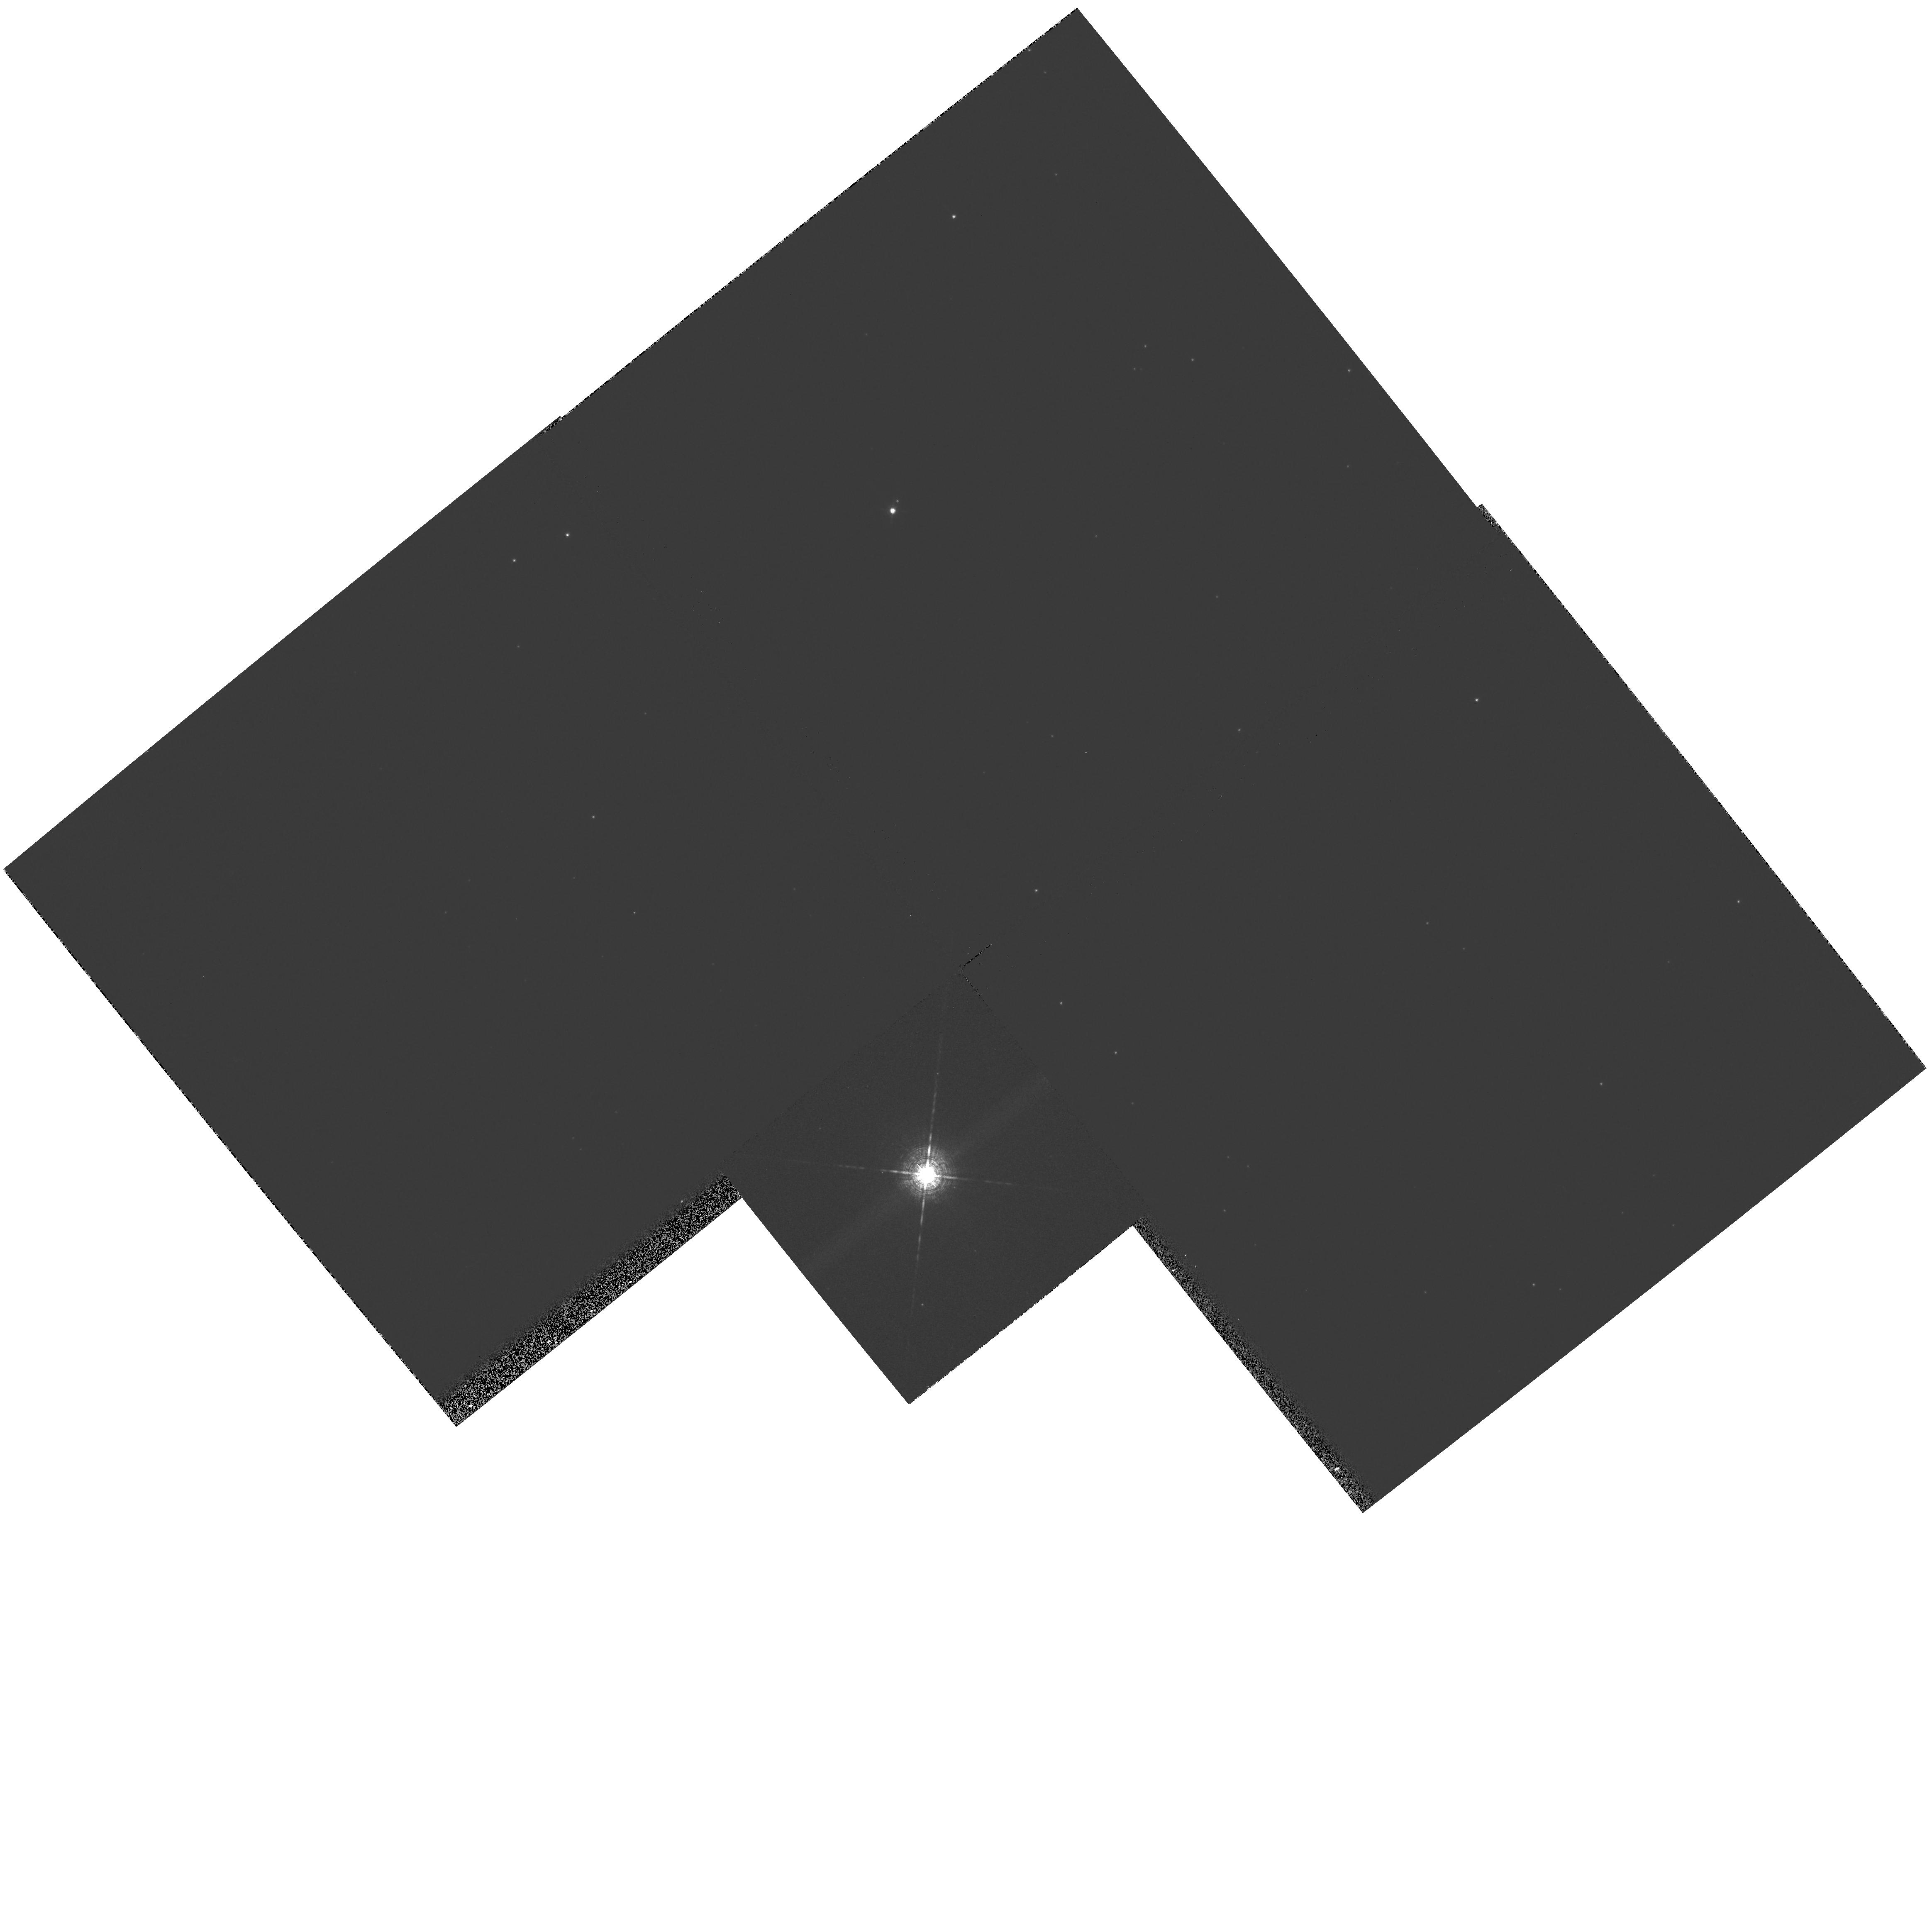
Target: PUVUL
Instrument: WFPC2/PC
Filter: F656N
Exposure: 3 min
Observation ID: hst_8332_09_wfpc2_pc_f656n_u5h209

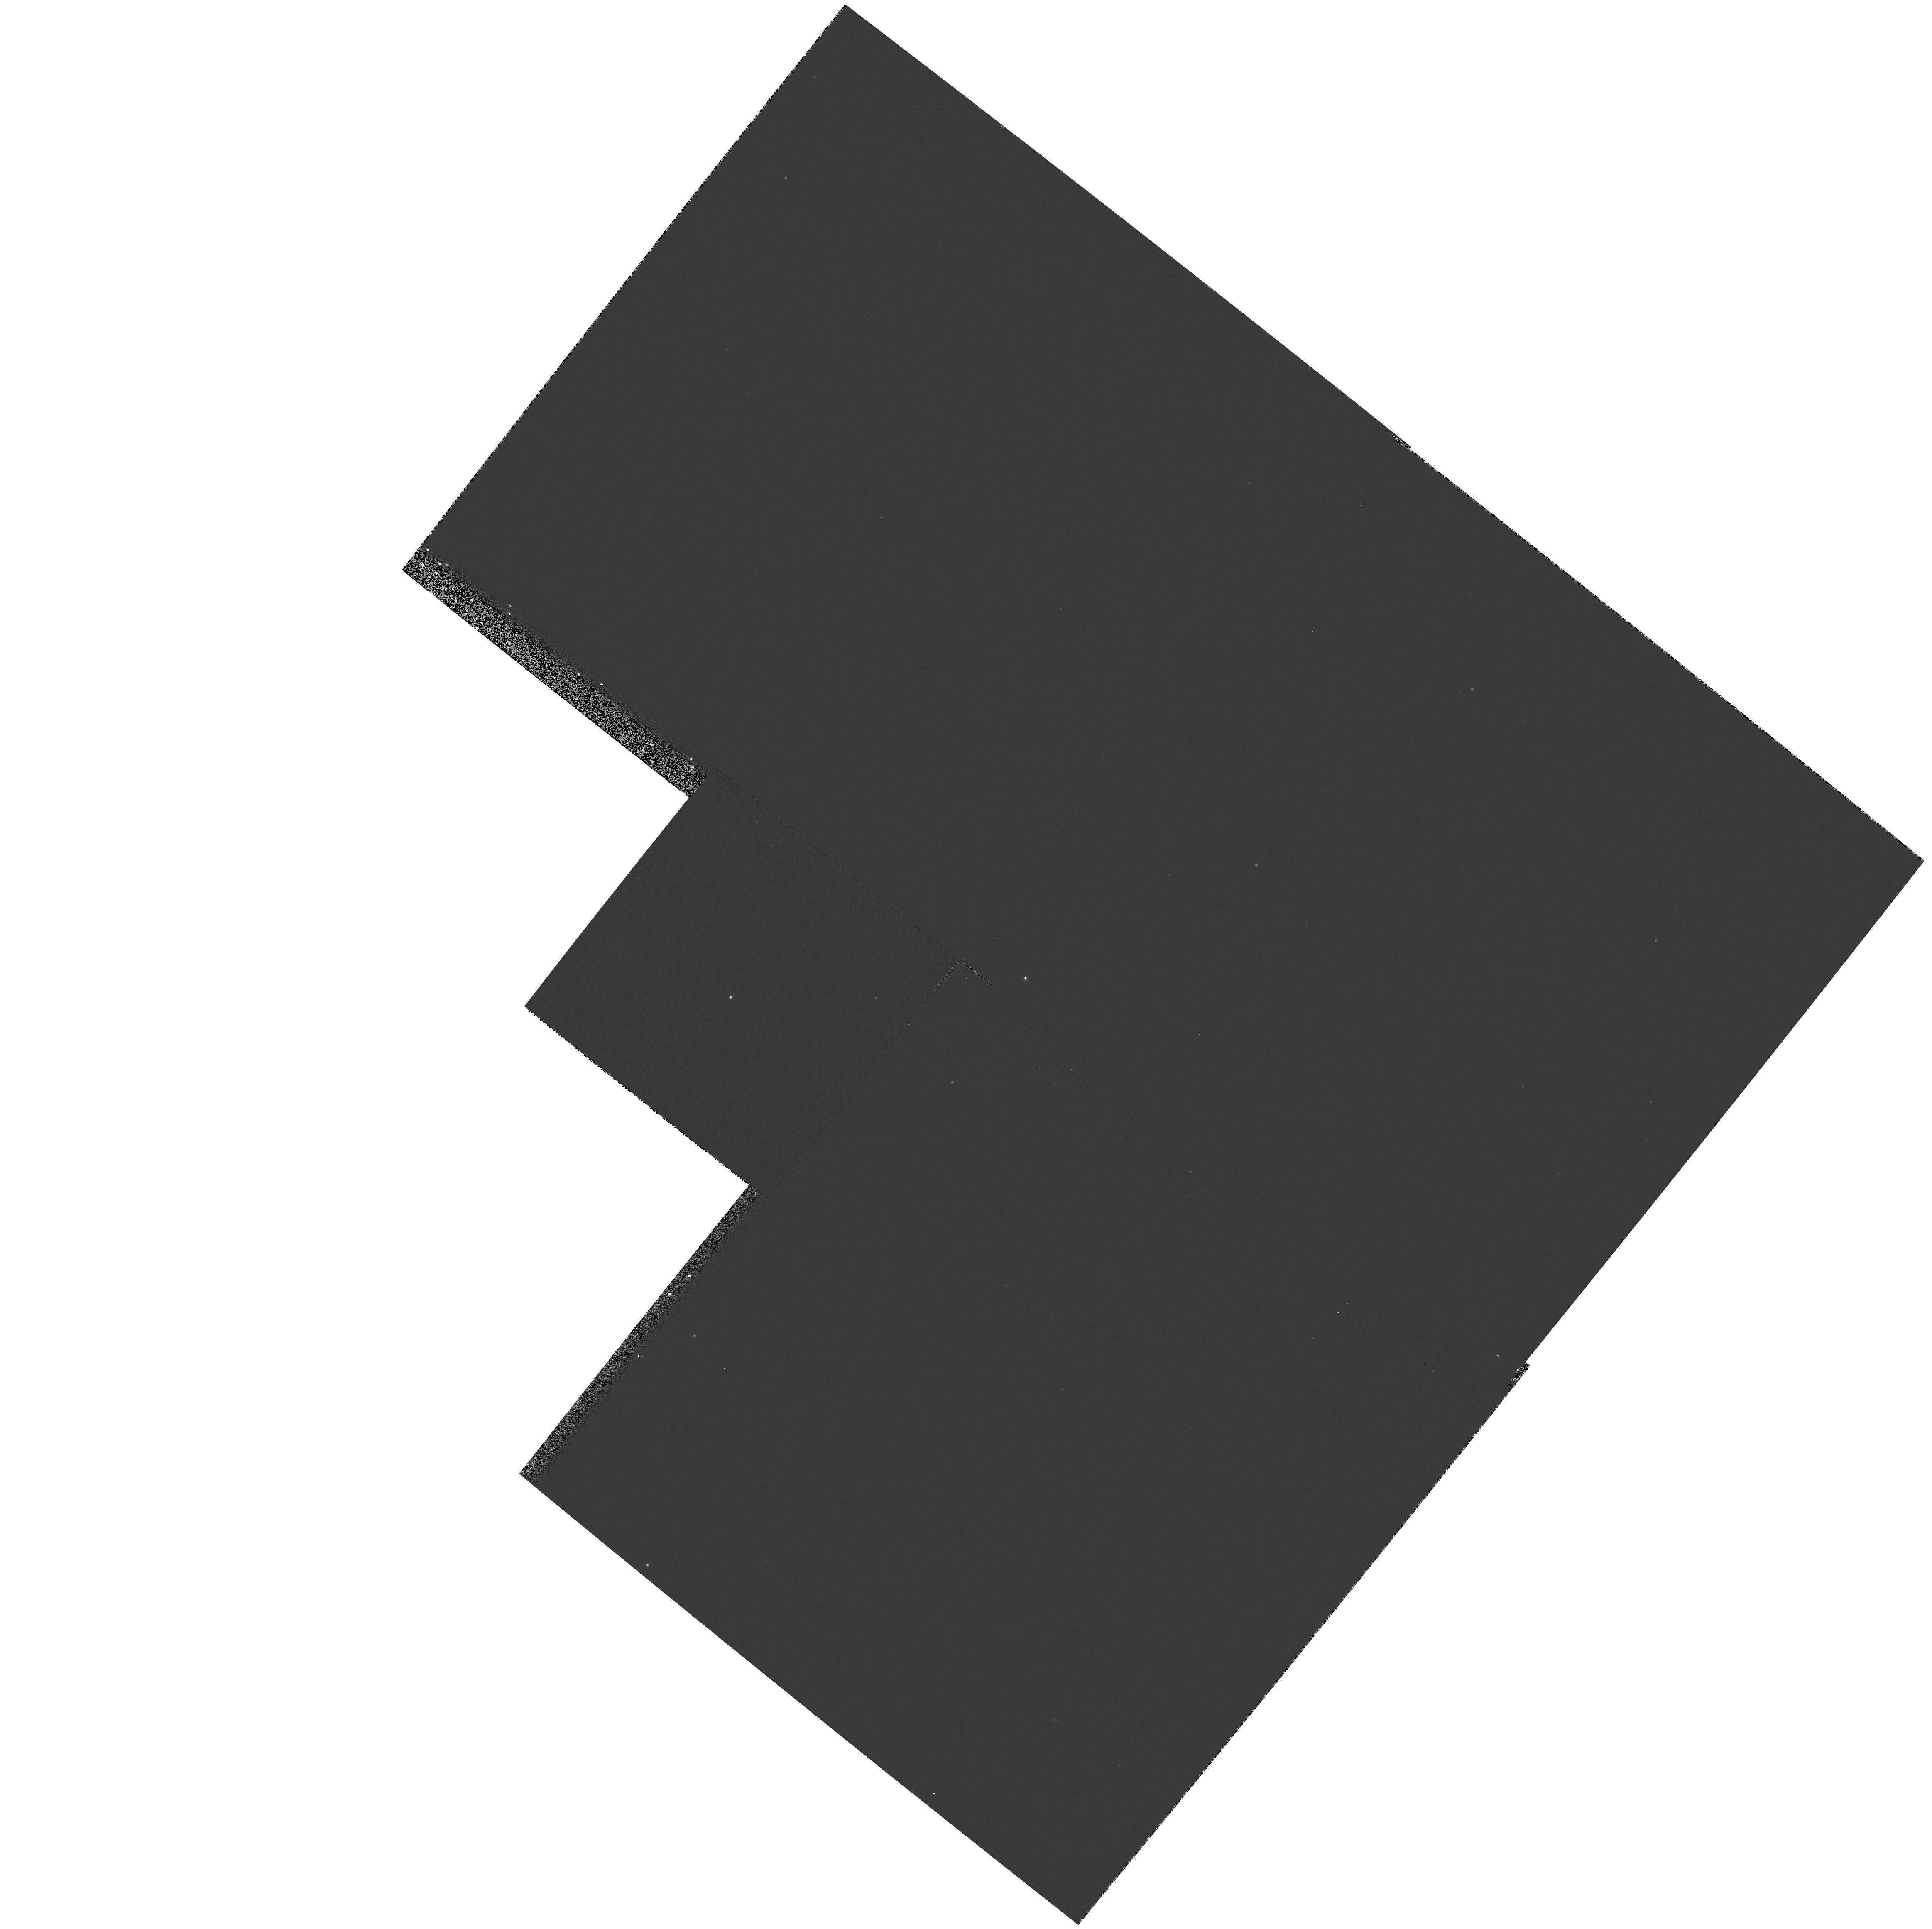
Target: RTSER
Instrument: WFPC2/PC
Filter: F502N
Exposure: 5 min
Observation ID: hst_8332_06_wfpc2_pc_f502n_u5h206

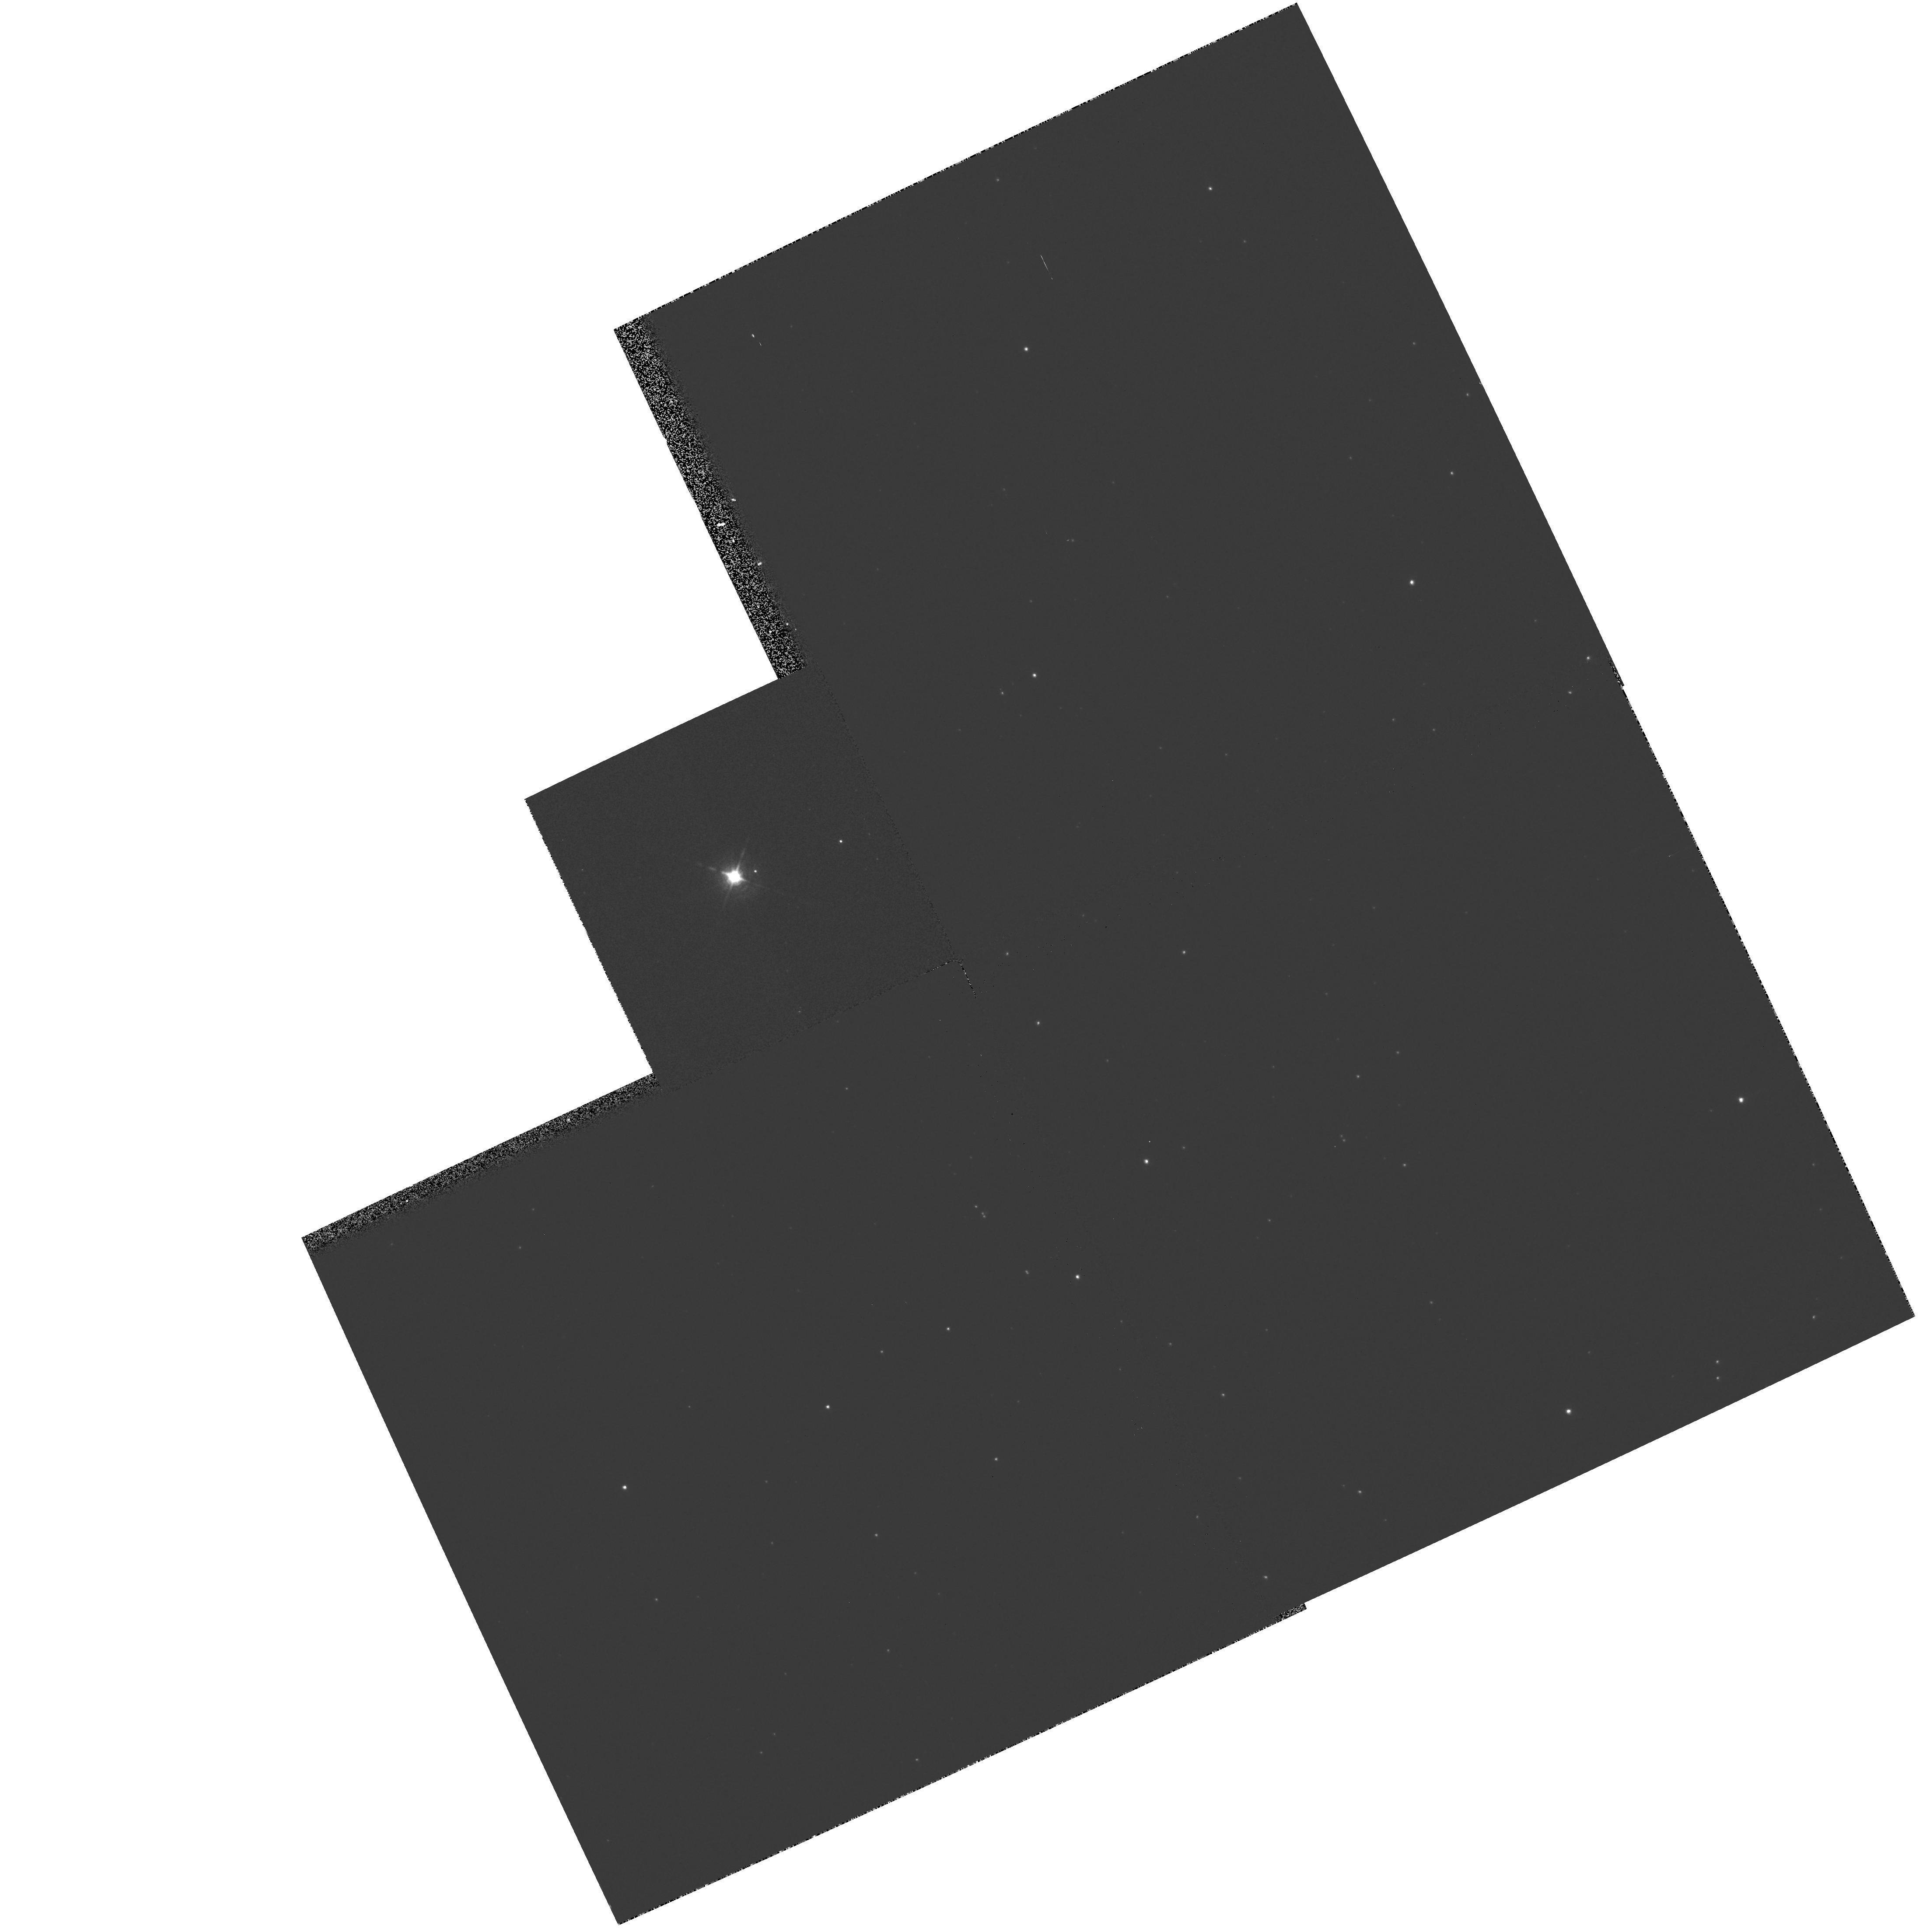
Target: HD149427
Instrument: WFPC2/PC
Filter: F656N
Exposure: 3 min
Observation ID: hst_8332_07_wfpc2_pc_f656n_u5h207

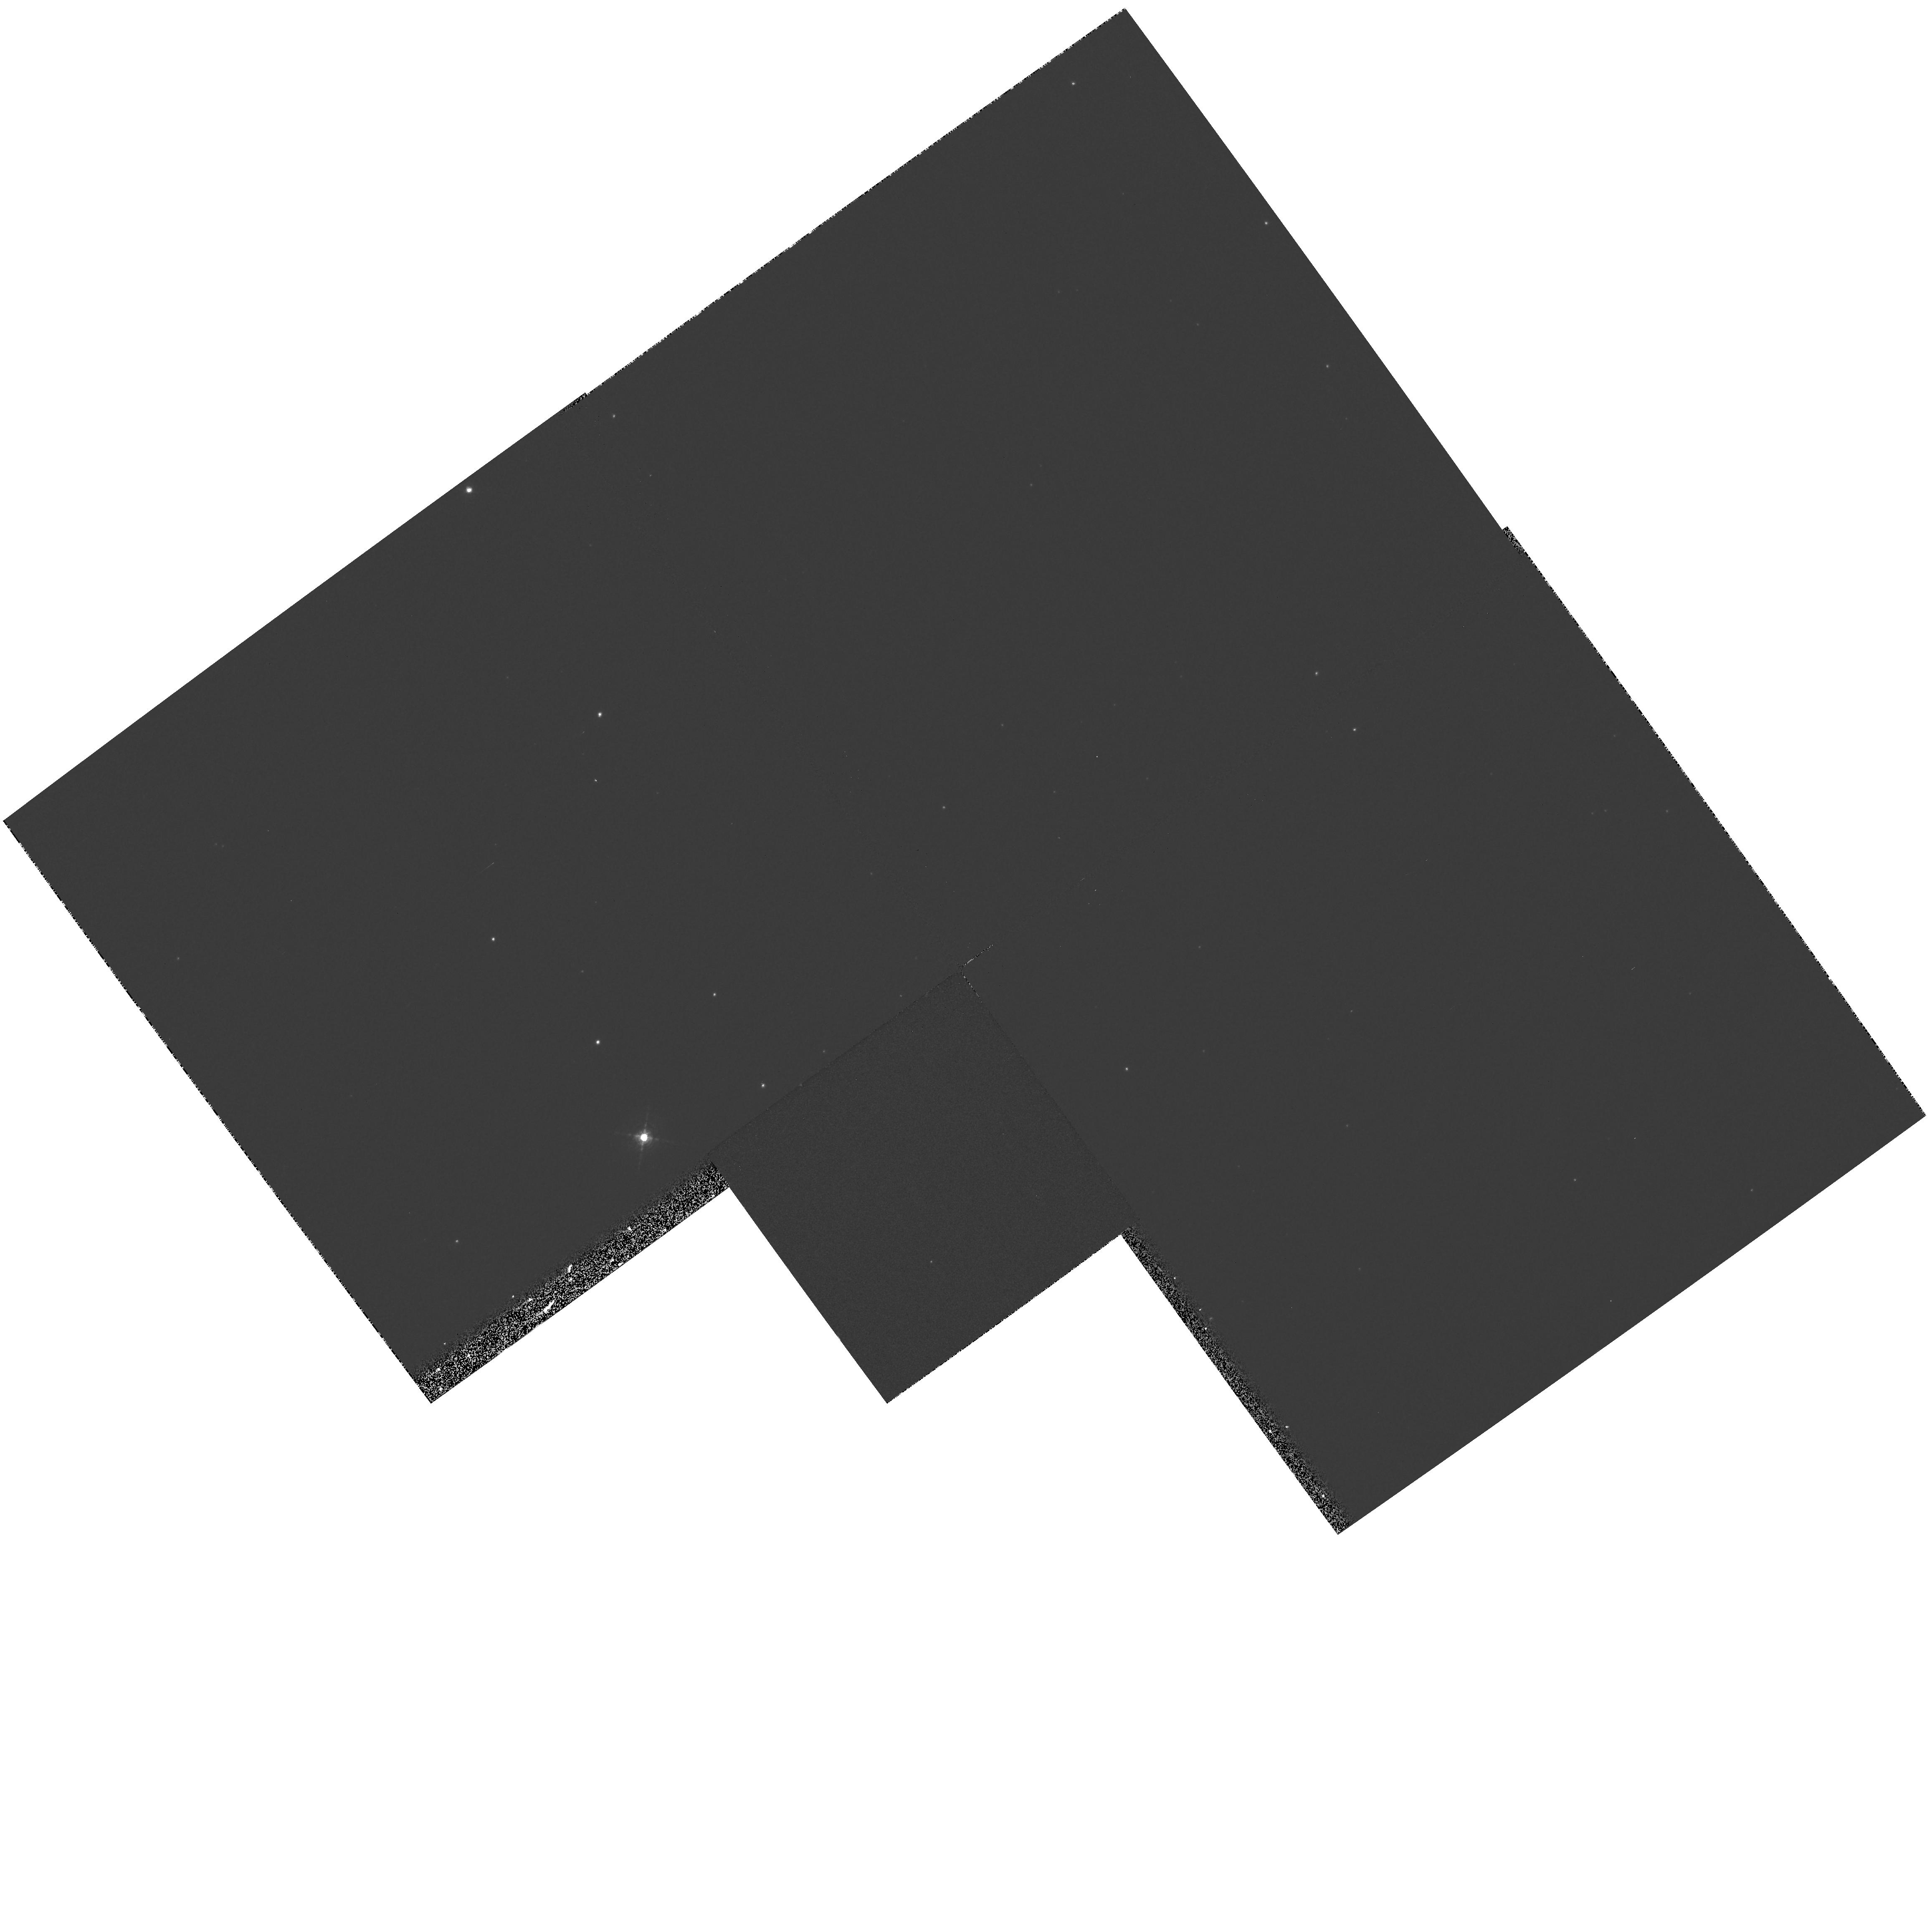
Target: V417CEN
Instrument: WFPC2/PC
Filter: F656N
Exposure: 3 min
Observation ID: hst_8332_05_wfpc2_pc_f656n_u5h205

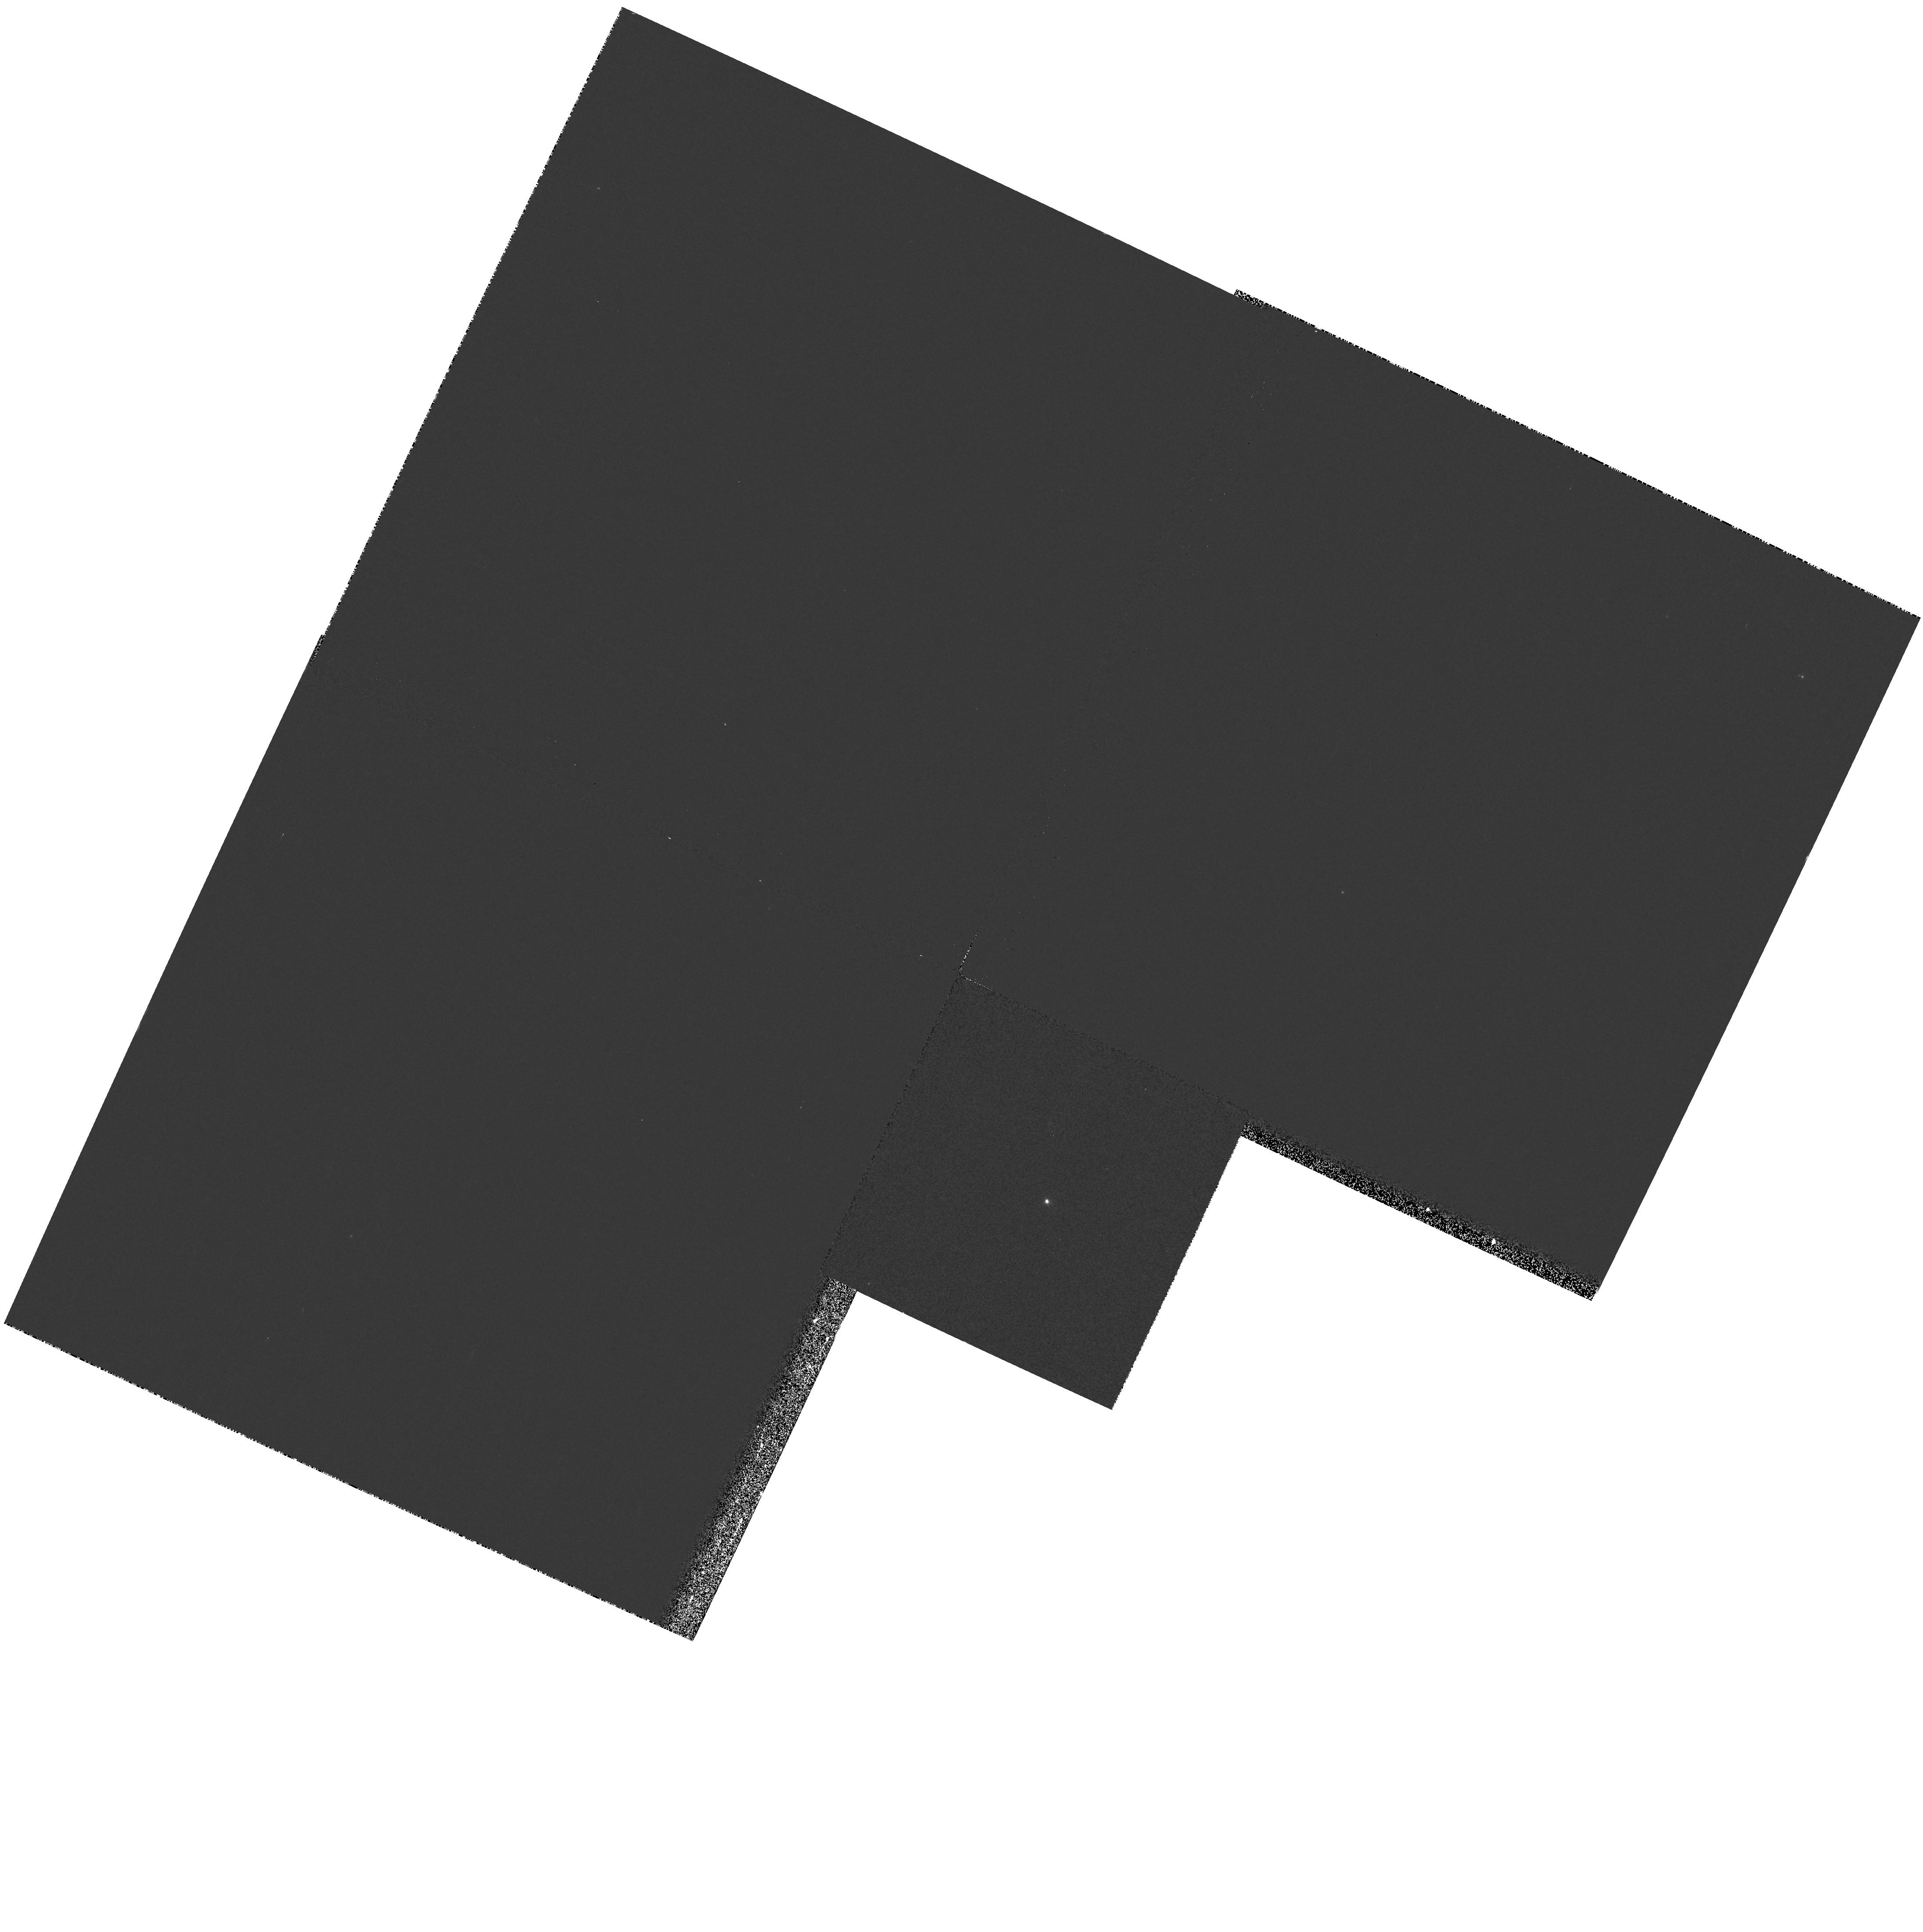
Target: RSOPH
Instrument: WFPC2/PC
Filter: F437N
Exposure: 3 min
Observation ID: hst_8332_10_wfpc2_pc_f437n_u5h210

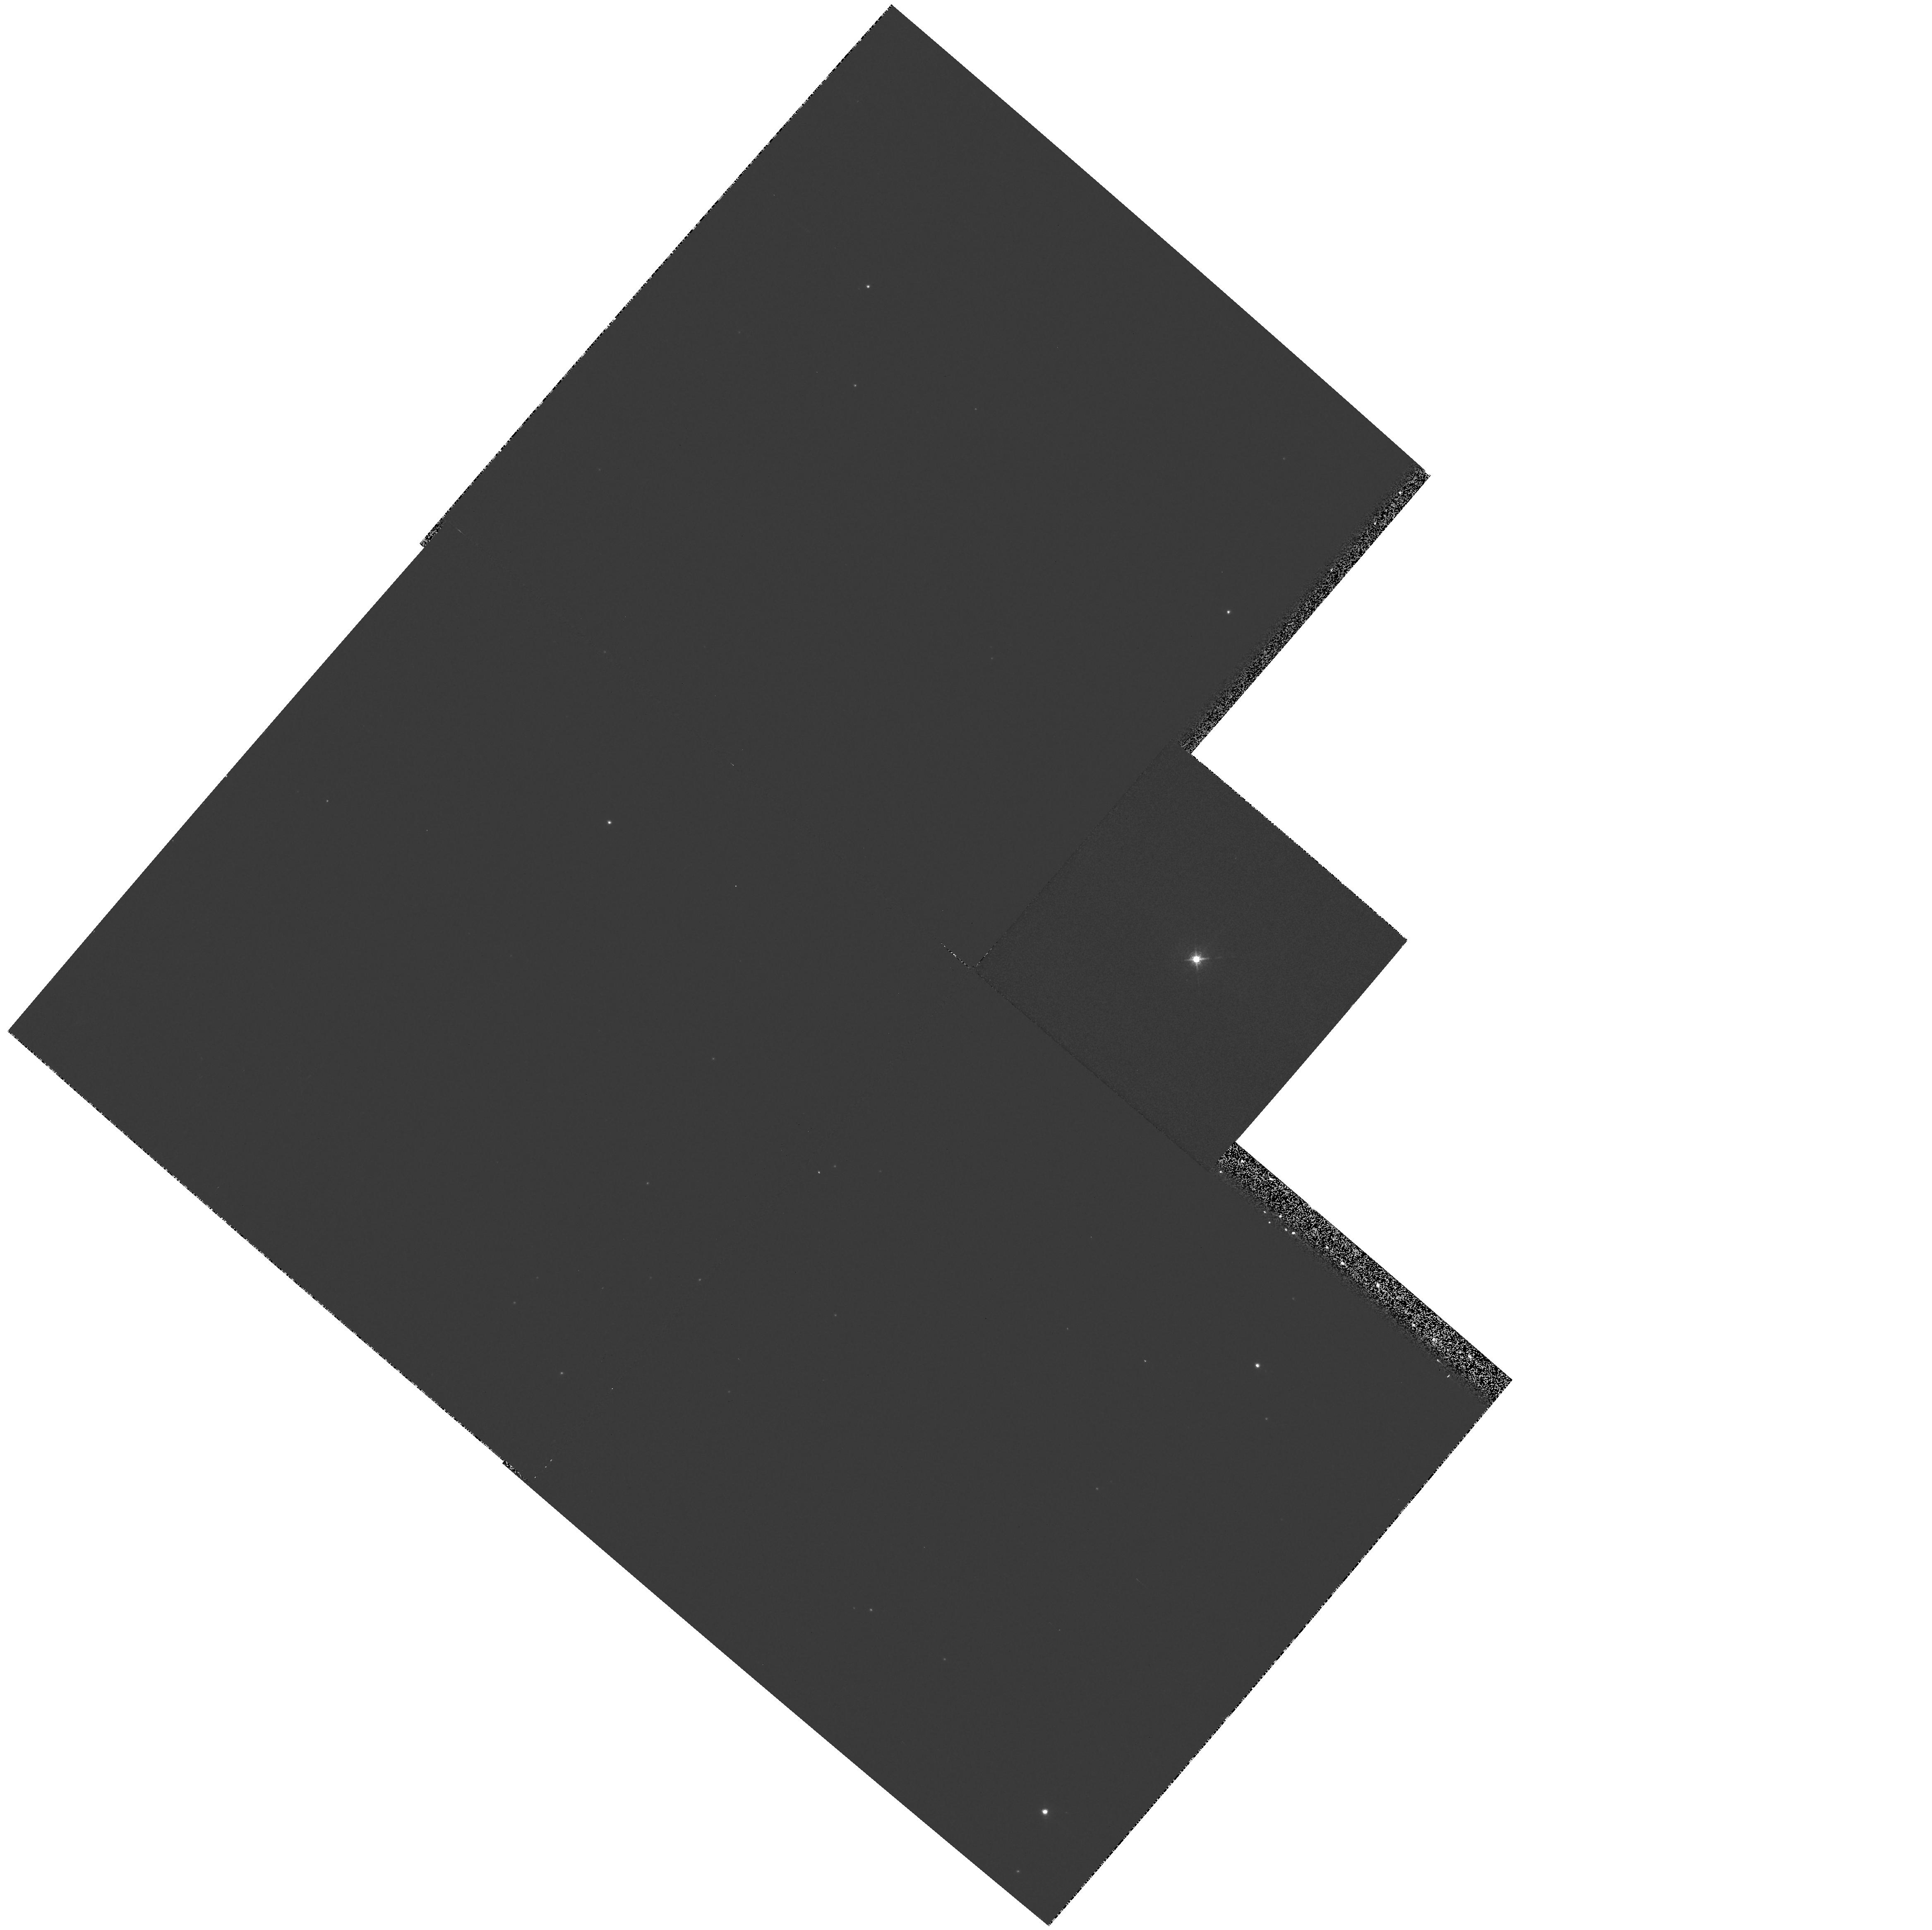
Target: AS201
Instrument: WFPC2/PC
Filter: F656N
Exposure: 3 min
Observation ID: hst_8332_04_wfpc2_pc_f656n_u5h204

A Snapshot Survey of Symbiotic Stars (PI: Bode, Michael F.)

A fuller understanding of the symbiotic star phenomenon is important to several branches of present day astrophysics including mass loss, accretion onto compact objects, and photoionisation and radiative transfer in gaseous nebulae. Optical imaging has been used to great effect in combination with observations at other wavelengths, and the detailed history of variability of sources, to determine such fundamental parameters as distances, likely jet collimation mechanisms and evolutionary links to the formation of planetary nebulae. That said, there is a dearth of high spatial resolution imaging of these objects with the HST. This is despite the fact that our own radio interferometry has shown structure down to sub-arcsecond size scales where in many cases one is sampling regions with dimensions of order that of the central binary pair. Here we propose to conduct the first HST survey of a carefully selected sample of symbiotics covering all major sub-types. As this is an expl or atory programme, requiring relatively short exposures, we have chosen to conduct it in SNAPSHOT mode.